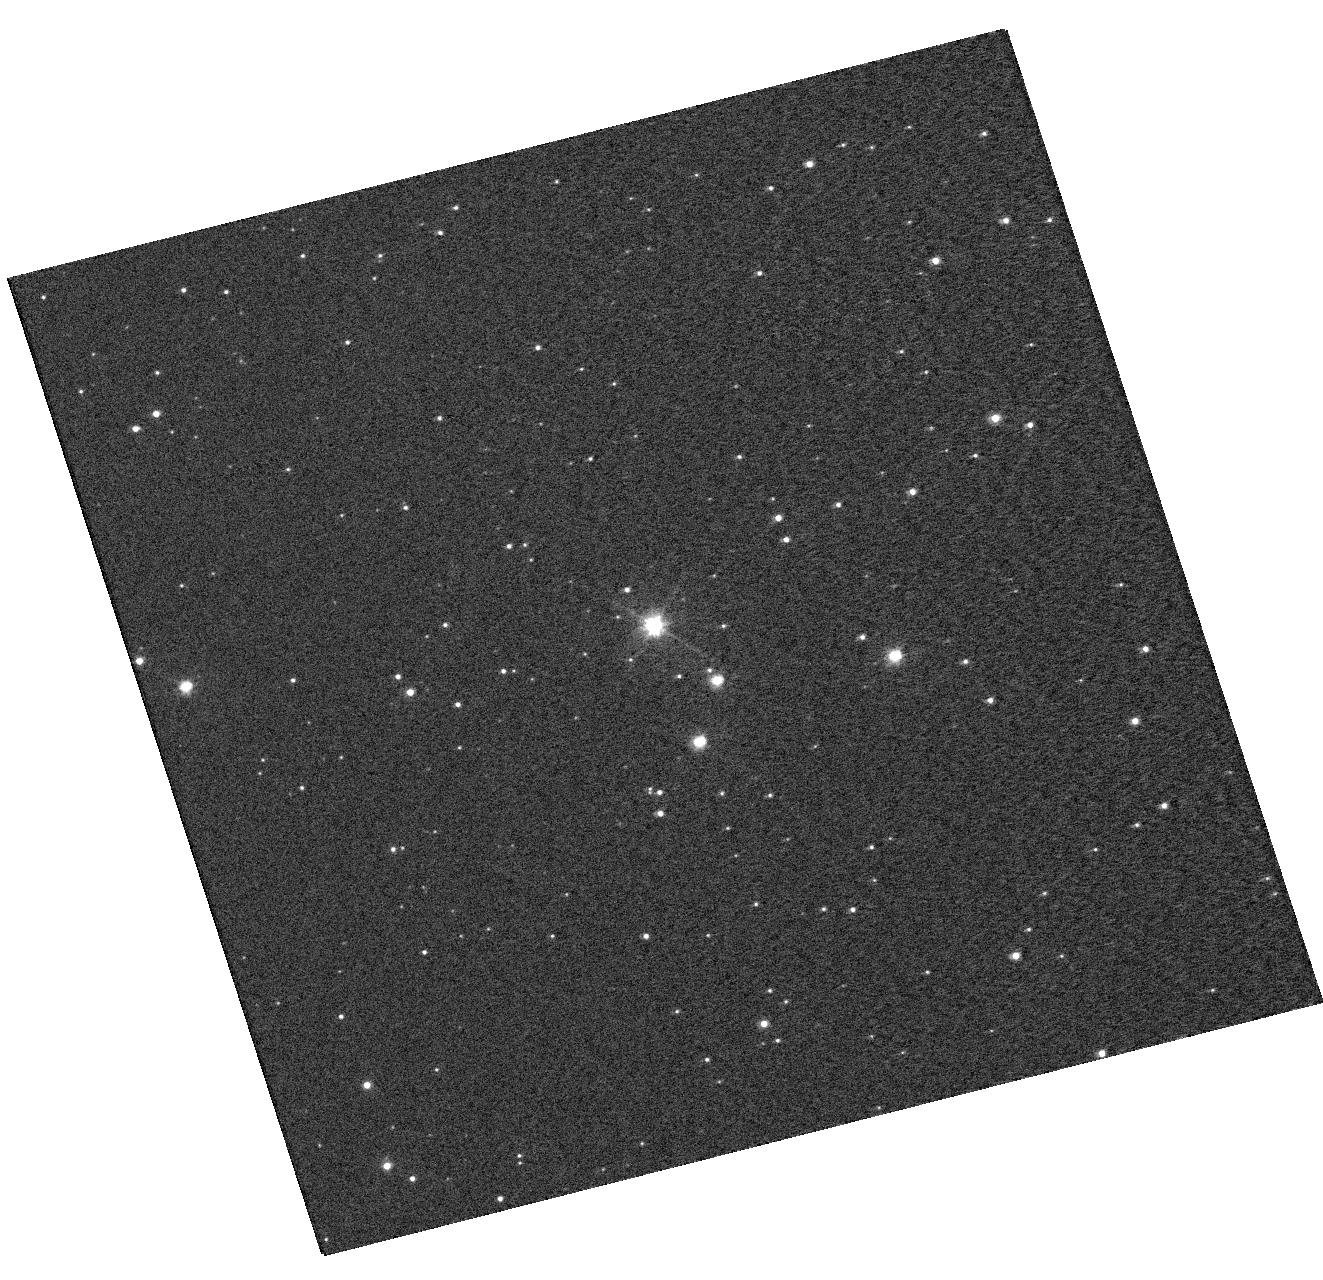
Target: OGLE-LMC-CEP-0227. Instrument: WFC3/UVIS. Filter: F555W. Exposure: 1 min. Observation ID: hst_13010_01_wfc3_uvis_f555w_ibzg01

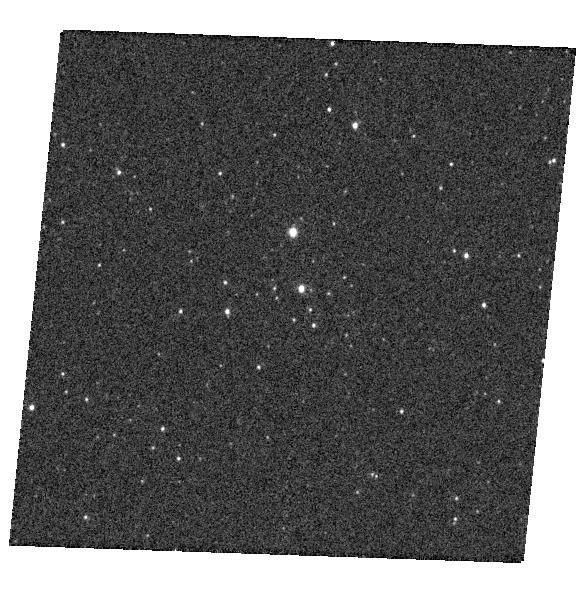
Target: OGLE-LMC-CEP-1812. Instrument: WFC3/UVIS. Filter: F336W. Exposure: 1 min. Observation ID: hst_13010_02_wfc3_uvis_f336w_ibzg02

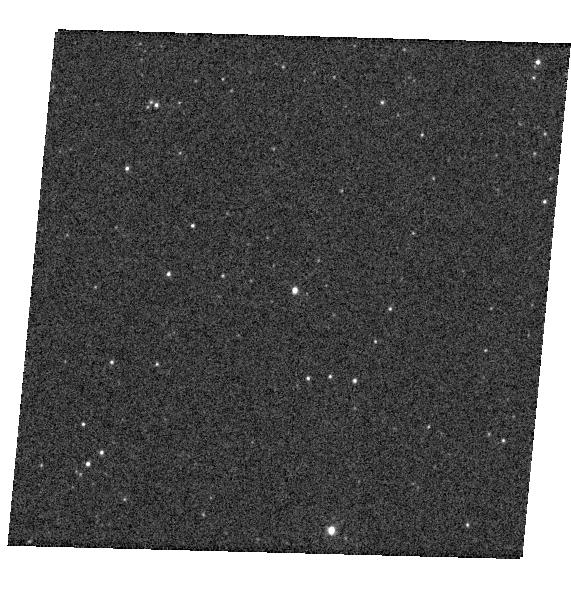
Target: LMC119.7-26856. Instrument: WFC3/UVIS. Filter: F336W. Exposure: 1 min. Observation ID: hst_13010_04_wfc3_uvis_f336w_ibzg04

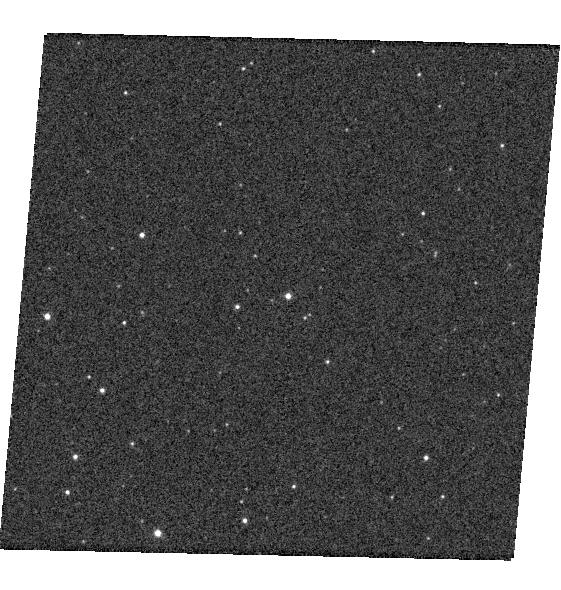
Target: LMC-SC10-1838. Instrument: WFC3/UVIS. Filter: F336W. Exposure: 1 min. Observation ID: hst_13010_a4_wfc3_uvis_f336w_ibzga4

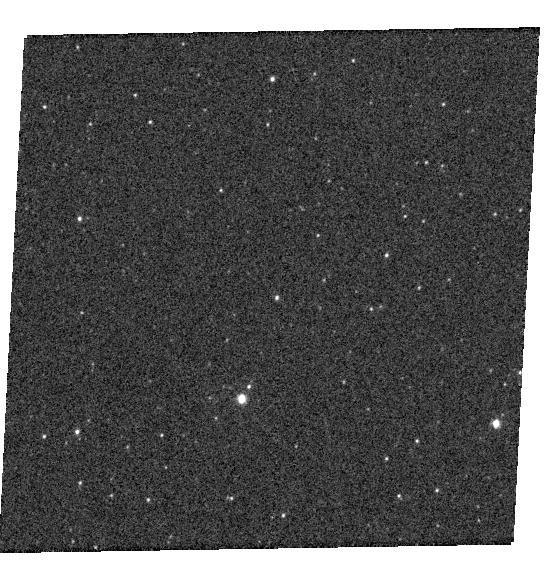
Target: LMC162.5-138723. Instrument: WFC3/UVIS. Filter: F336W. Exposure: 1 min. Observation ID: hst_13010_06_wfc3_uvis_f336w_ibzg06

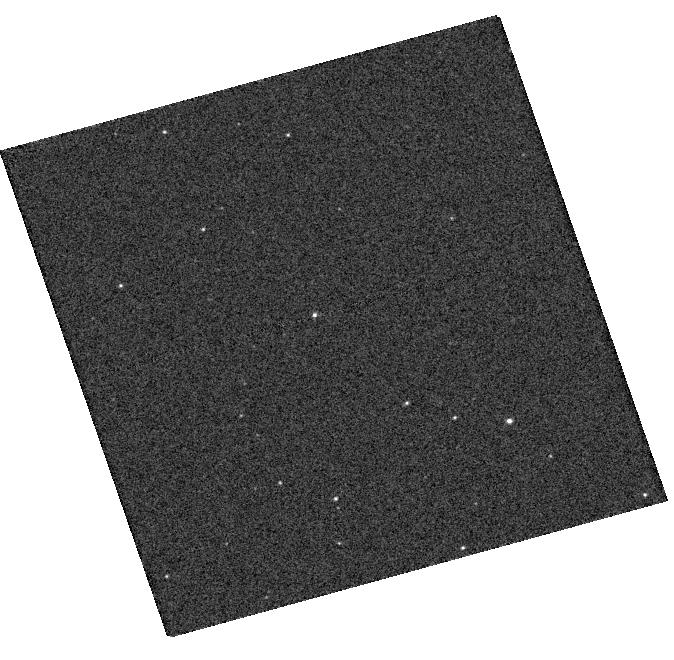
Target: LMC135.3-14680. Instrument: WFC3/UVIS. Filter: F336W. Exposure: 1 min. Observation ID: hst_13010_a3_wfc3_uvis_f336w_ibzga3

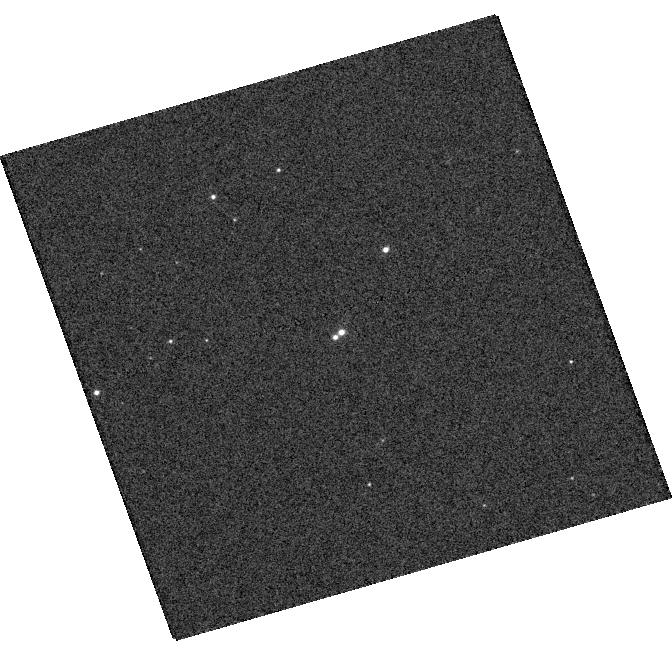
Target: LMC133.8-66. Instrument: WFC3/UVIS. Filter: F336W. Exposure: 1 min. Observation ID: hst_13010_03_wfc3_uvis_f336w_ibzg03

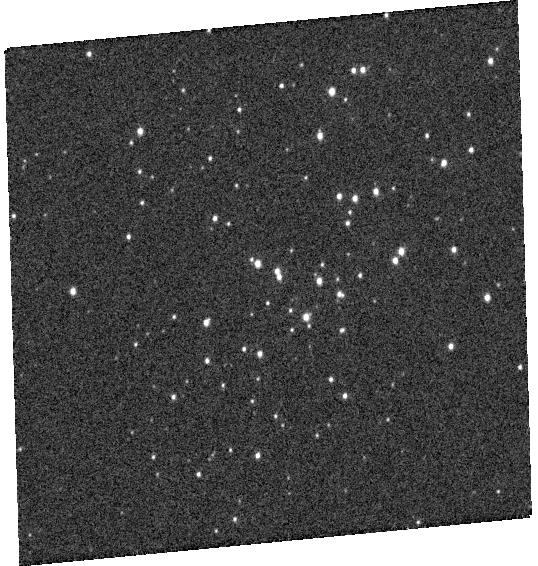
Target: LMC110.2-45043. Instrument: WFC3/UVIS. Filter: F336W. Exposure: 1 min. Observation ID: hst_13010_a5_wfc3_uvis_f336w_ibzga5

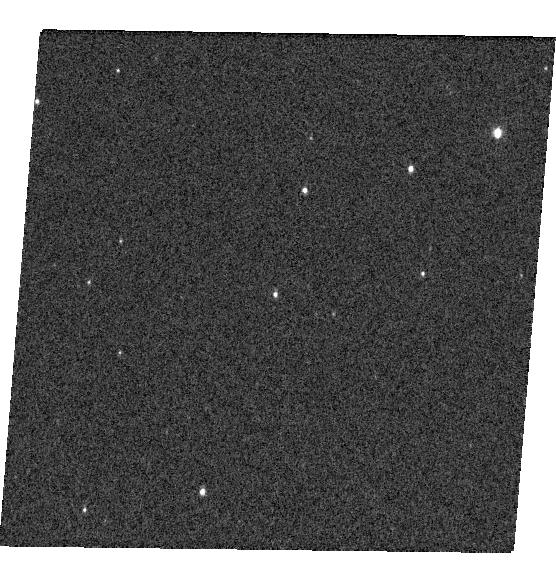
Target: LMC168.4-31120. Instrument: WFC3/UVIS. Filter: F336W. Exposure: 1 min. Observation ID: hst_13010_a6_wfc3_uvis_f336w_ibzga6

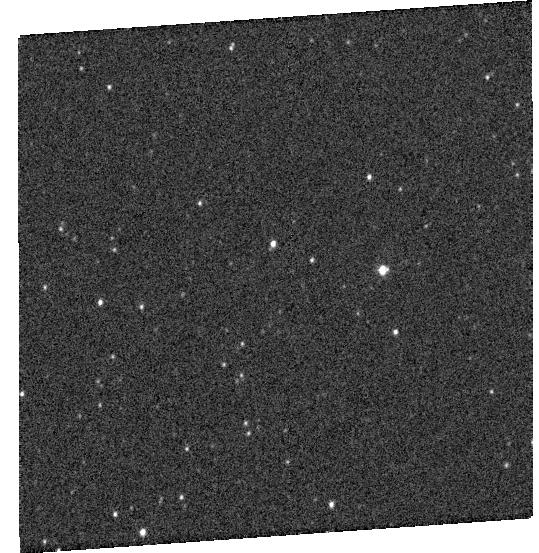
Target: LMC-SC7-432968. Instrument: WFC3/UVIS. Filter: F336W. Exposure: 1 min. Observation ID: hst_13010_05_wfc3_uvis_f336w_ibzg05

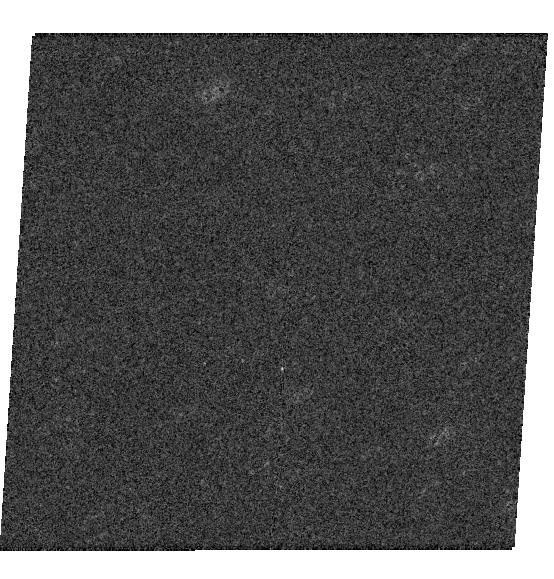
Target: LMC-SC9-230659. Instrument: WFC3/UVIS. Filter: F336W. Exposure: 1 min. Observation ID: hst_13010_a2_wfc3_uvis_f336w_ibzga2

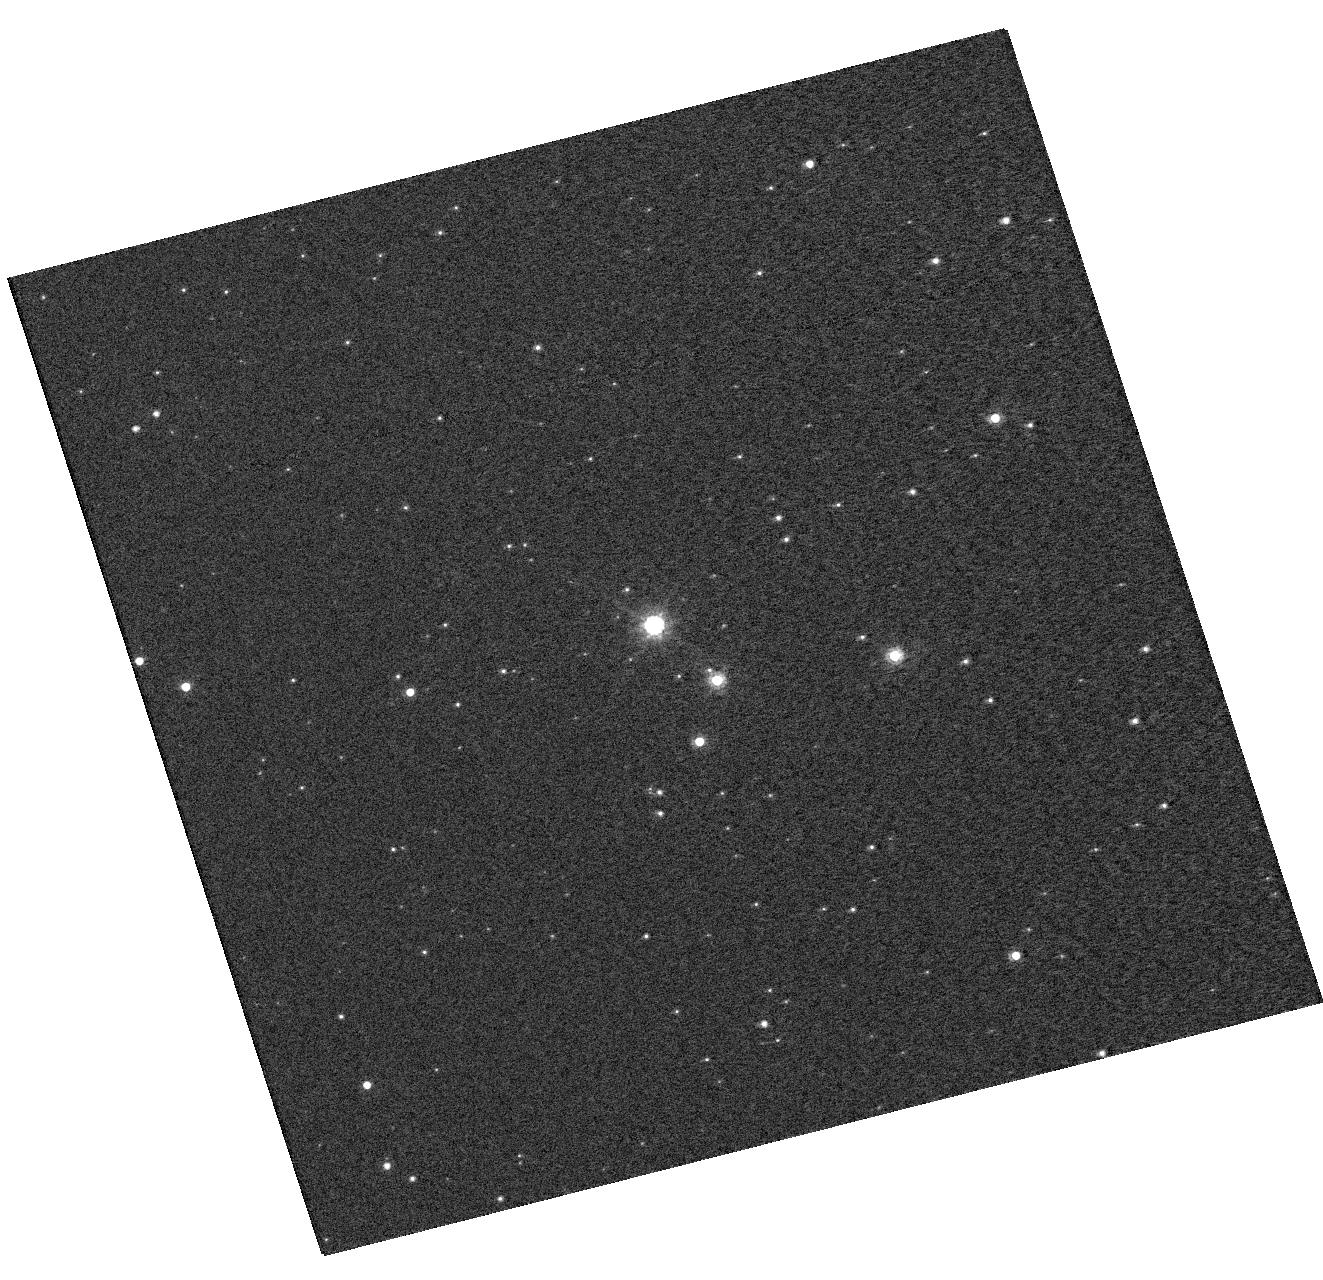
Target: OGLE-LMC-CEP-0227. Instrument: WFC3/UVIS. Filter: F814W. Exposure: 1 min. Observation ID: hst_13010_01_wfc3_uvis_f814w_ibzg01

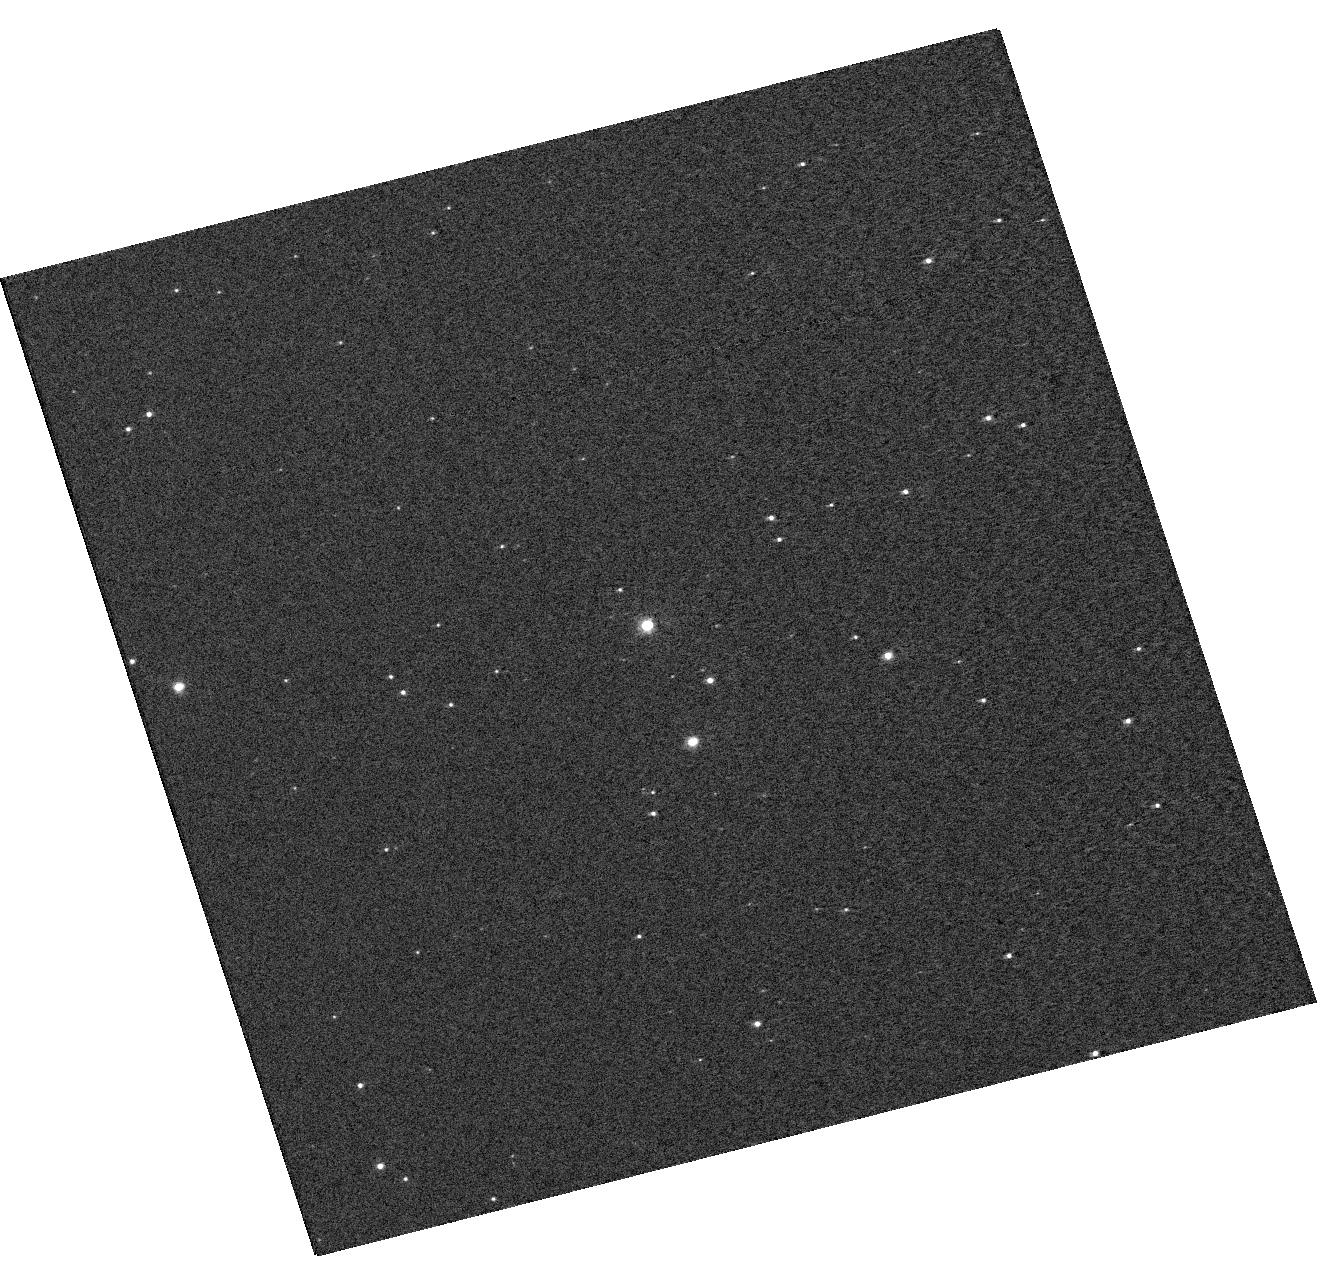
Target: OGLE-LMC-CEP-0227. Instrument: WFC3/UVIS. Filter: F438W. Exposure: 1 min. Observation ID: hst_13010_01_wfc3_uvis_f438w_ibzg01

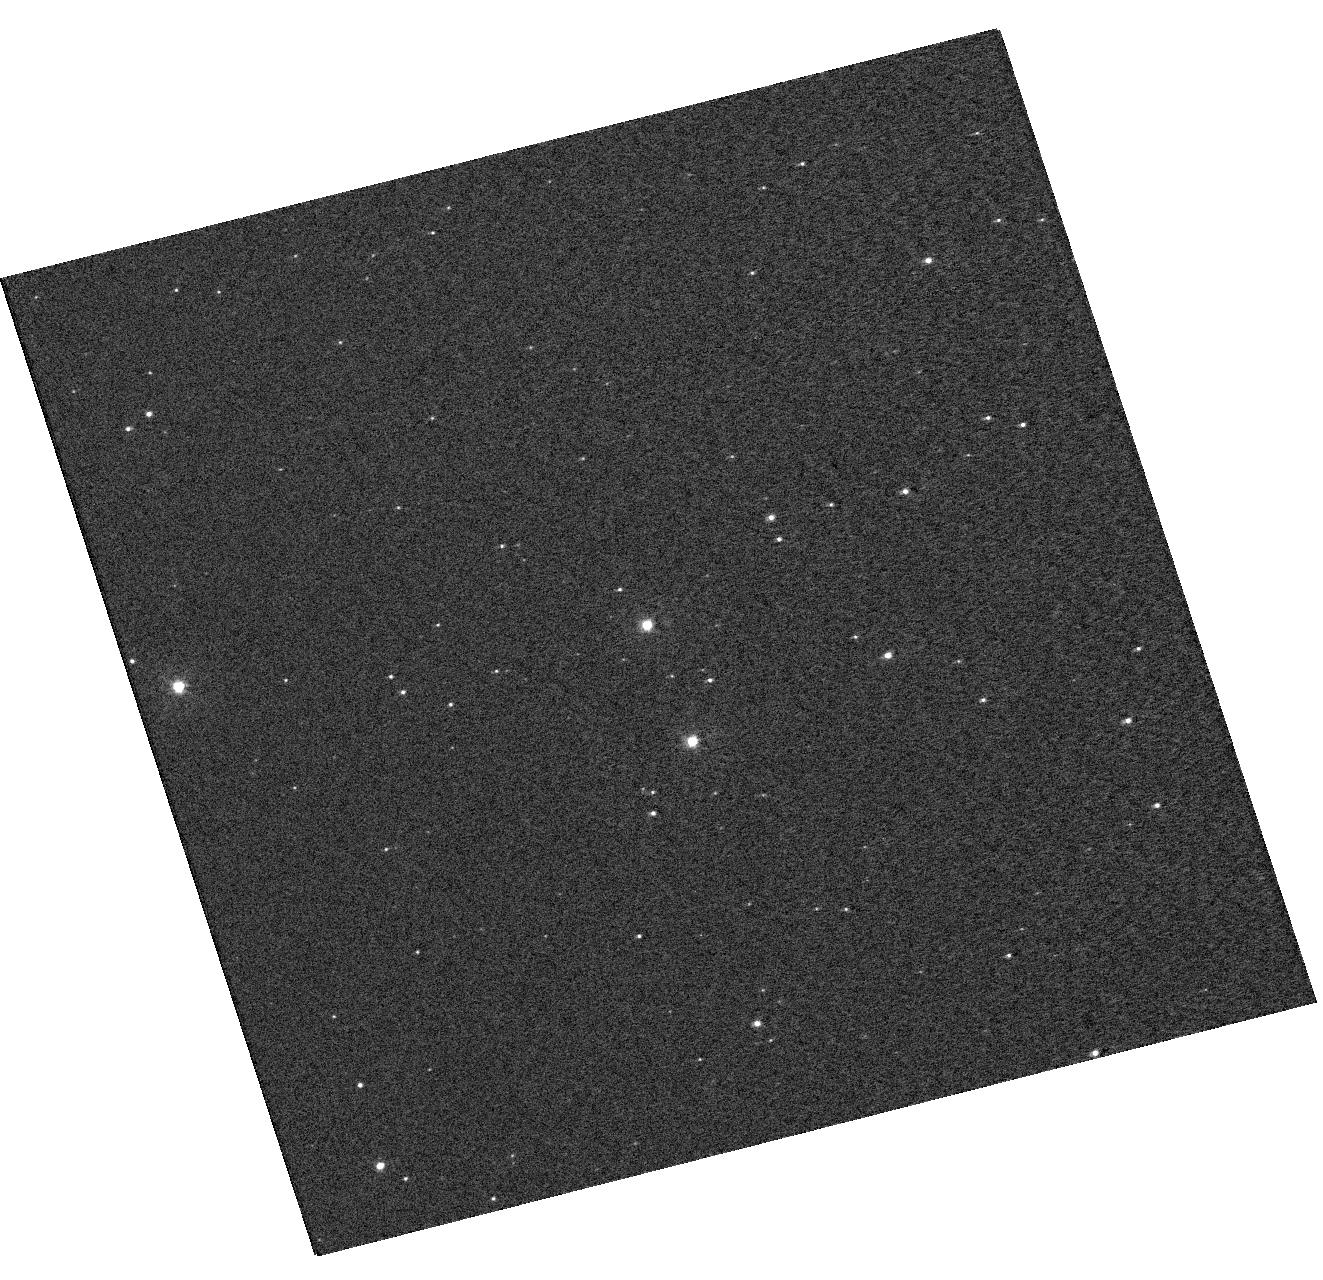
Target: OGLE-LMC-CEP-0227. Instrument: WFC3/UVIS. Filter: F336W. Exposure: 4 min. Observation ID: hst_13010_01_wfc3_uvis_f336w_ibzg01

A precise calibration of the zero point of the cosmic distance scale from late-type eclipsing binaries in the LMC (PI: Bresolin, Fabio)

Eclipsing binaries represent one of the most accurate distance measurement tools available. This is especially true for systems composed of late-type stars, for which a reliable surface brightness-color relationship is now at hand. We have discovered 31 G-type eclipsing binary systems in the LMC wading through 100, 000 eclipsing systems catalogued by the OGLE project. We have also uncovered two rare and unique systems in which one of the two components is a Cepheid variable. We have collected near-IR photometry and high-resolution spectroscopy from the ground for all the new systems in order to derive orbital and stellar parameters, and distances. Recently, we published the results for the first of our systems, obtaining a distance modulus to the LMC of 18.50 +/- 0.06. We also derived the dynamical mass of a Cepheid variable contained in one of our binaries with an unprecedented accuracy of 1%. We are now in a position to measure the distance to the LMC, the main anchor point of the extragalactic distance scale, with an accuracy of 1%, using the large number of binaries at our disposal. However, our photometric solutions for the eclipsing binaries assume that there is no blending with nearby companions. Therefore, in order to make full use of the very special stellar systems that we have discovered and obtain a very accurate distance to the LMC, we request multi-band, high spatial resolution WFC3 imaging of 11 of the best systems to check for the presence of companions and characterize their spectral energy distribution.